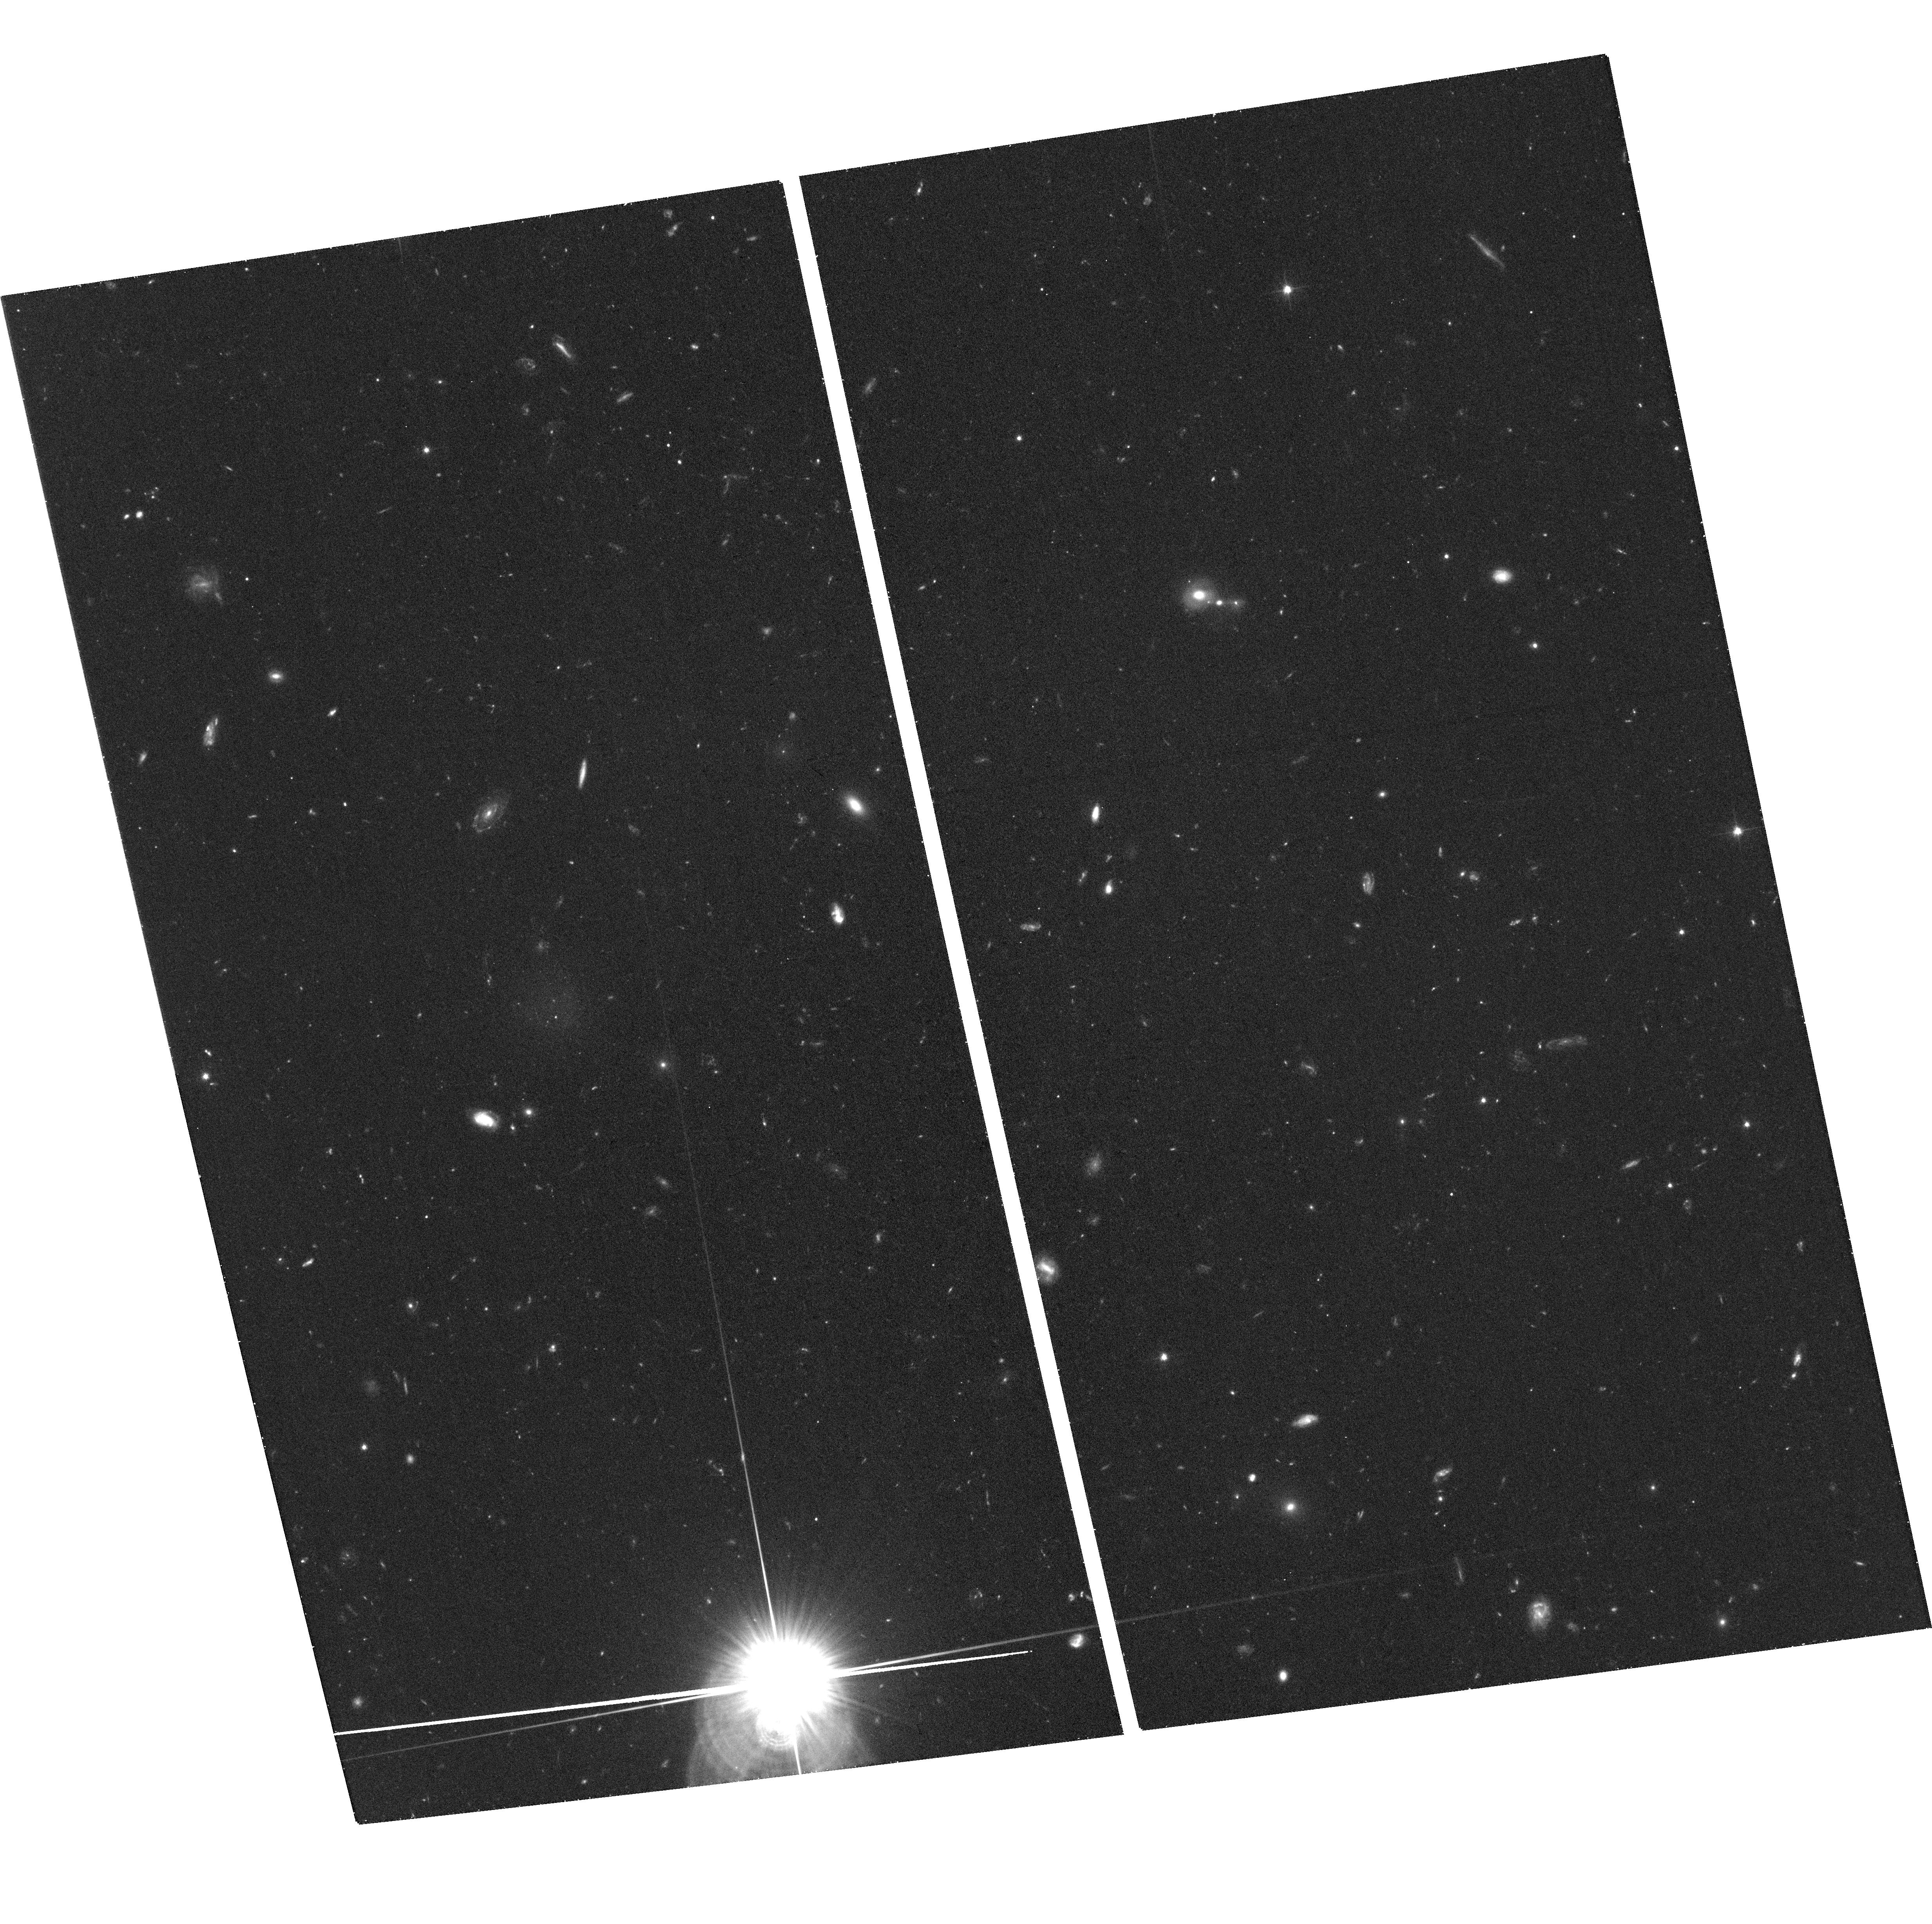
Target: DF22
Instrument: ACS/WFC
Filter: F606W
Exposure: 39 min
Observation ID: hst_14658_15_acs_wfc_f606w_jd9r15

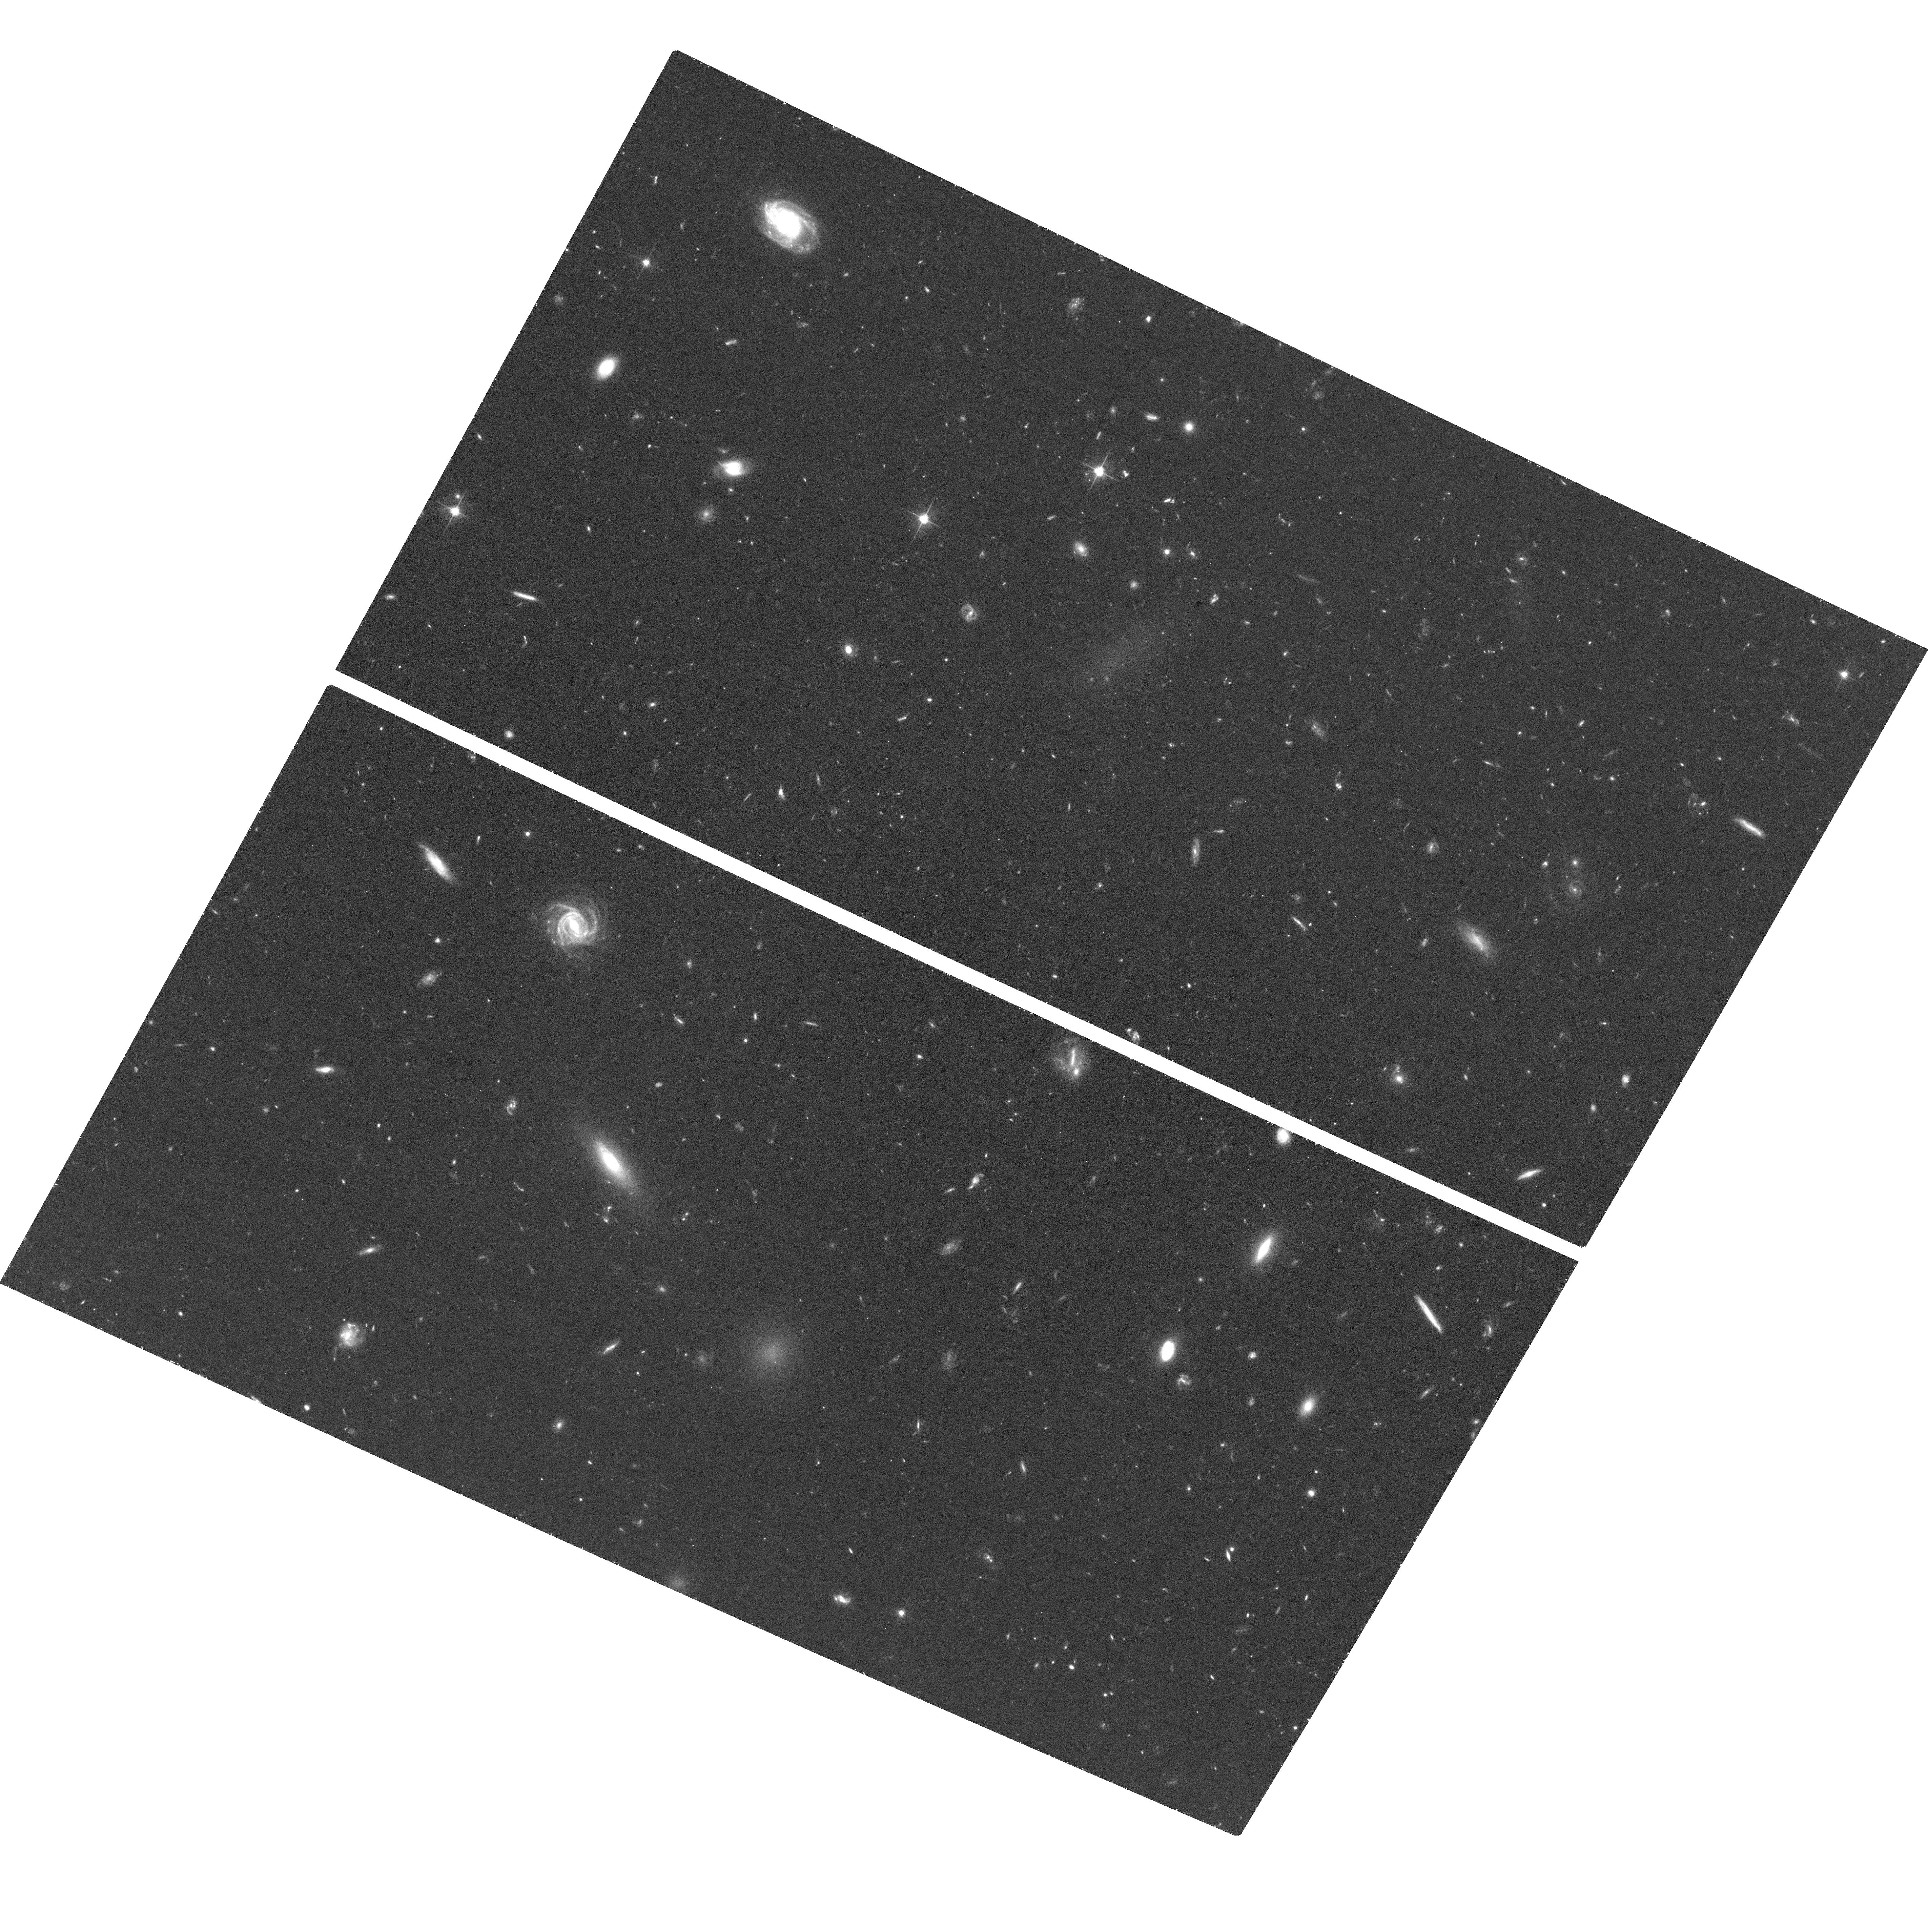
Target: DF6
Instrument: ACS/WFC
Filter: F606W
Exposure: 39 min
Observation ID: hst_14658_04_acs_wfc_f606w_jd9r04

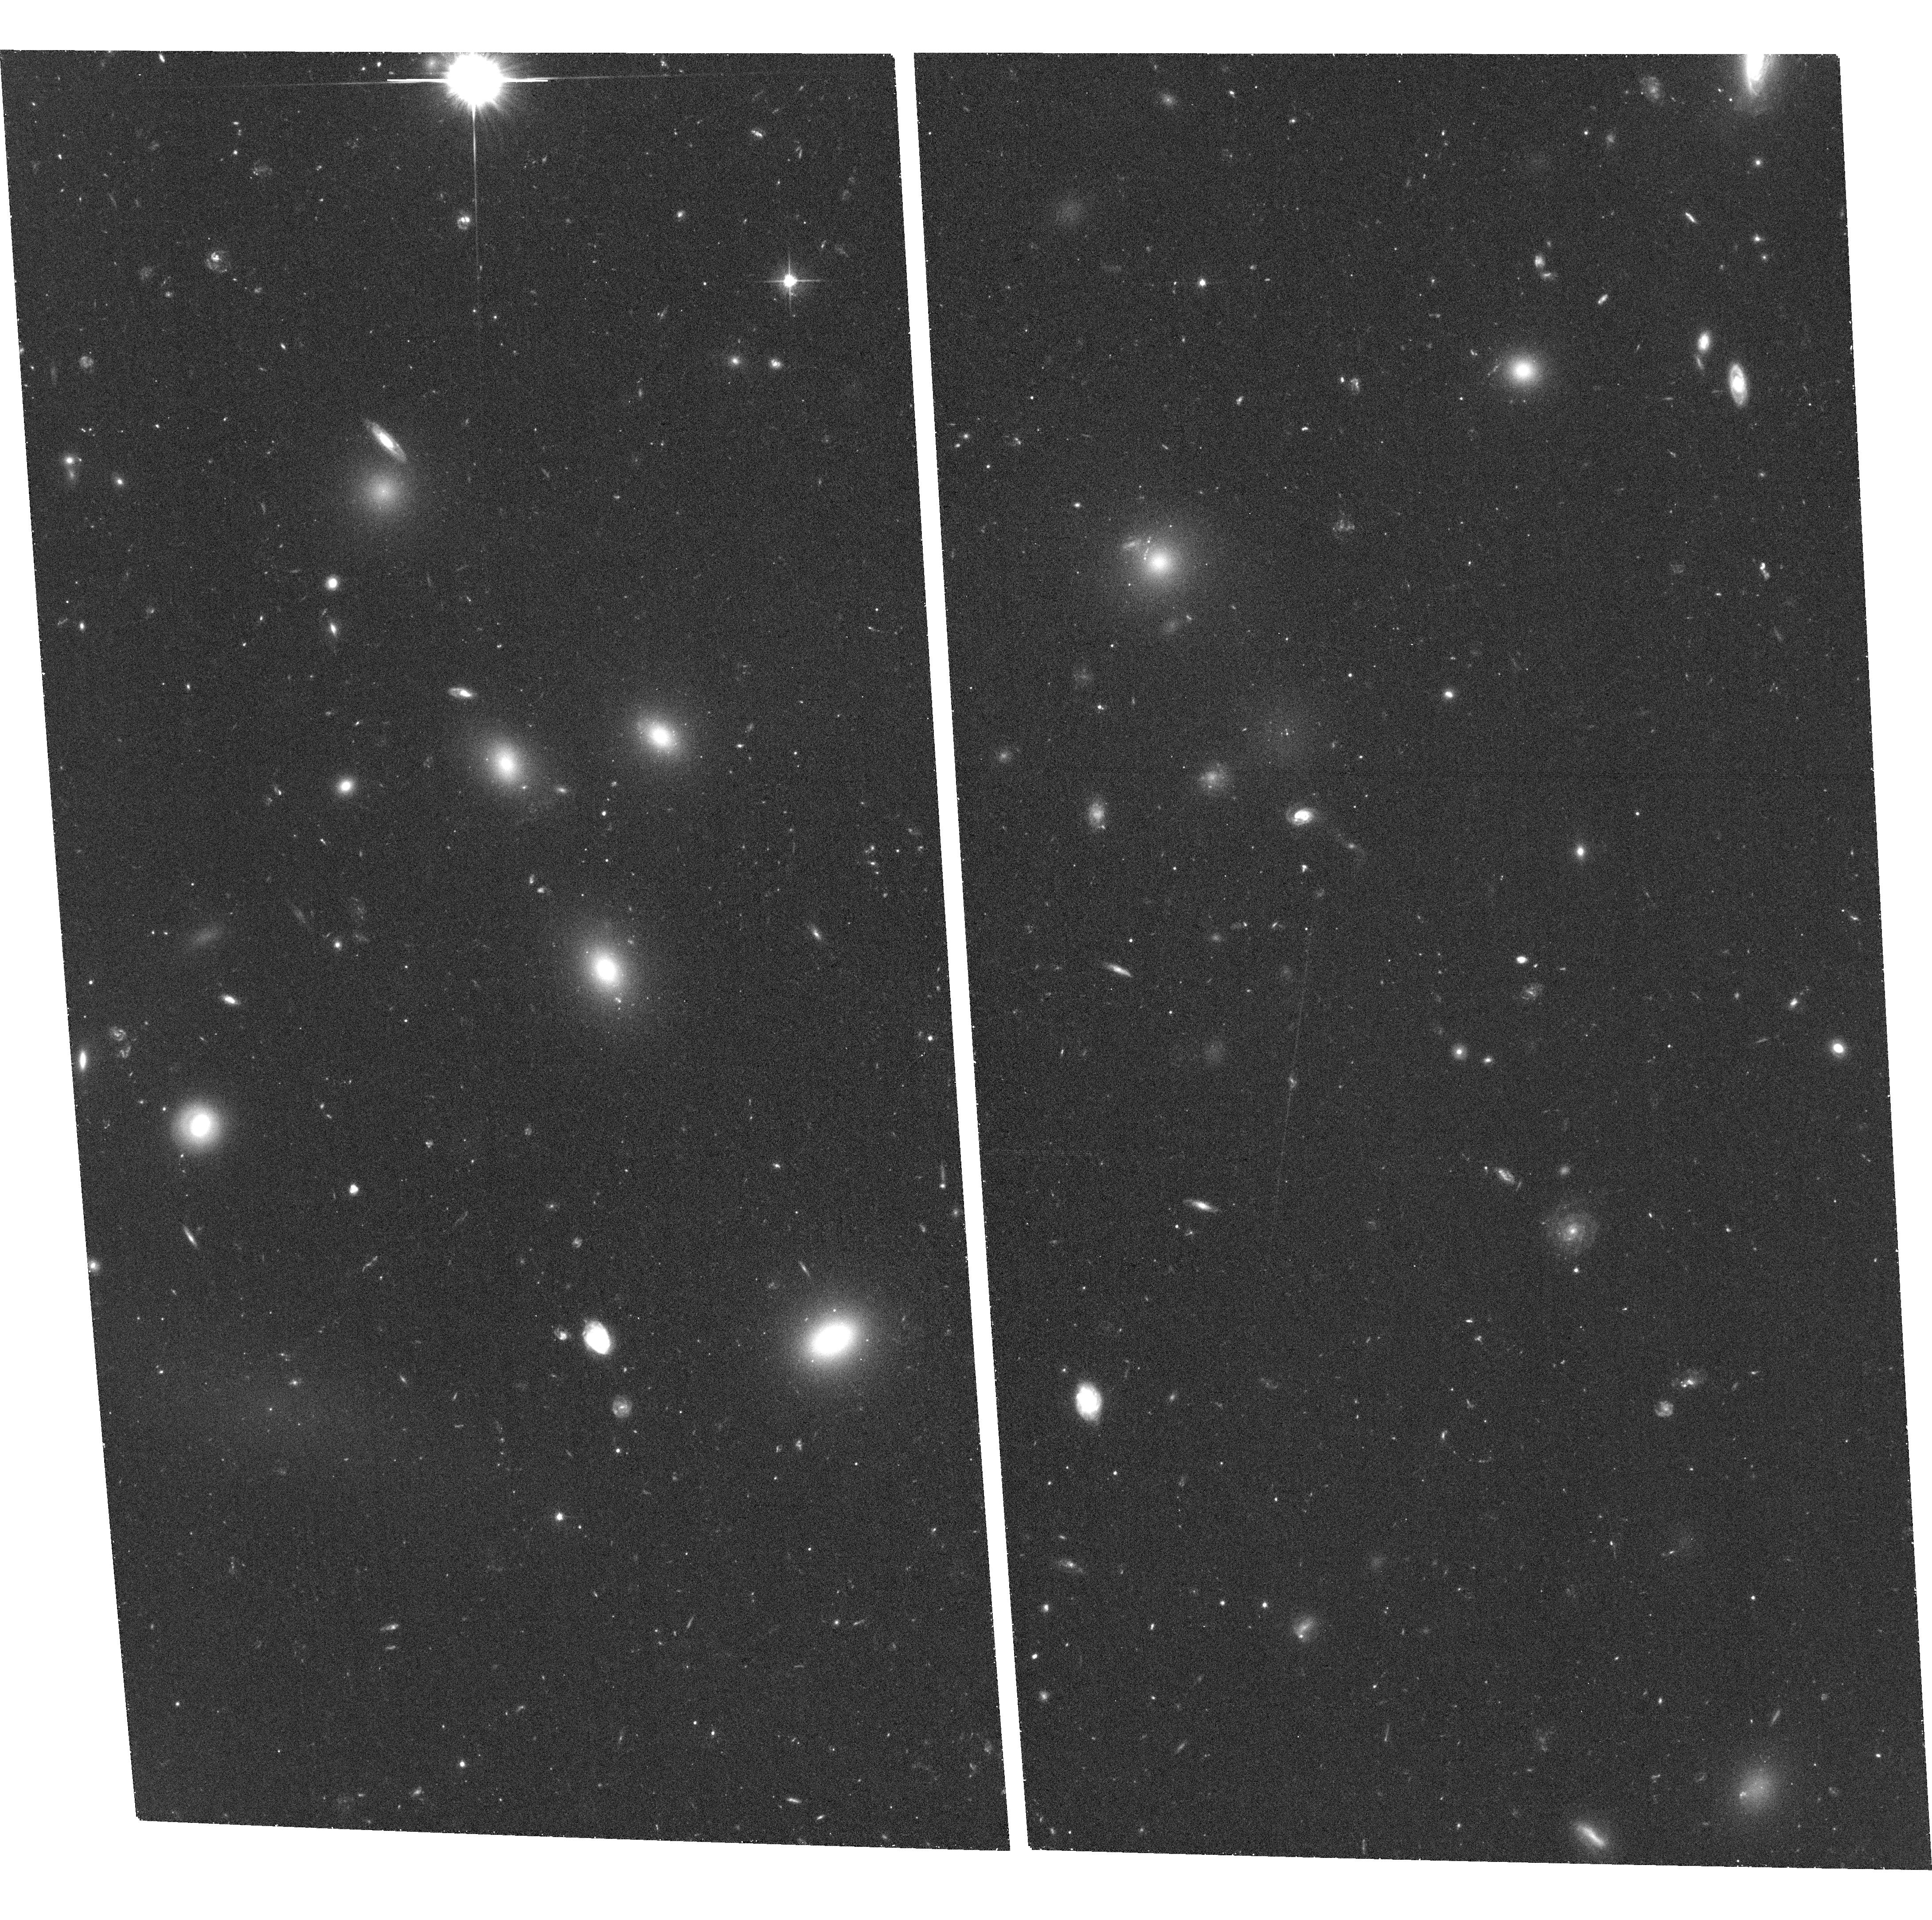
Target: DF14+15
Instrument: ACS/WFC
Filter: F606W
Exposure: 39 min
Observation ID: hst_14658_11_acs_wfc_f606w_jd9r11

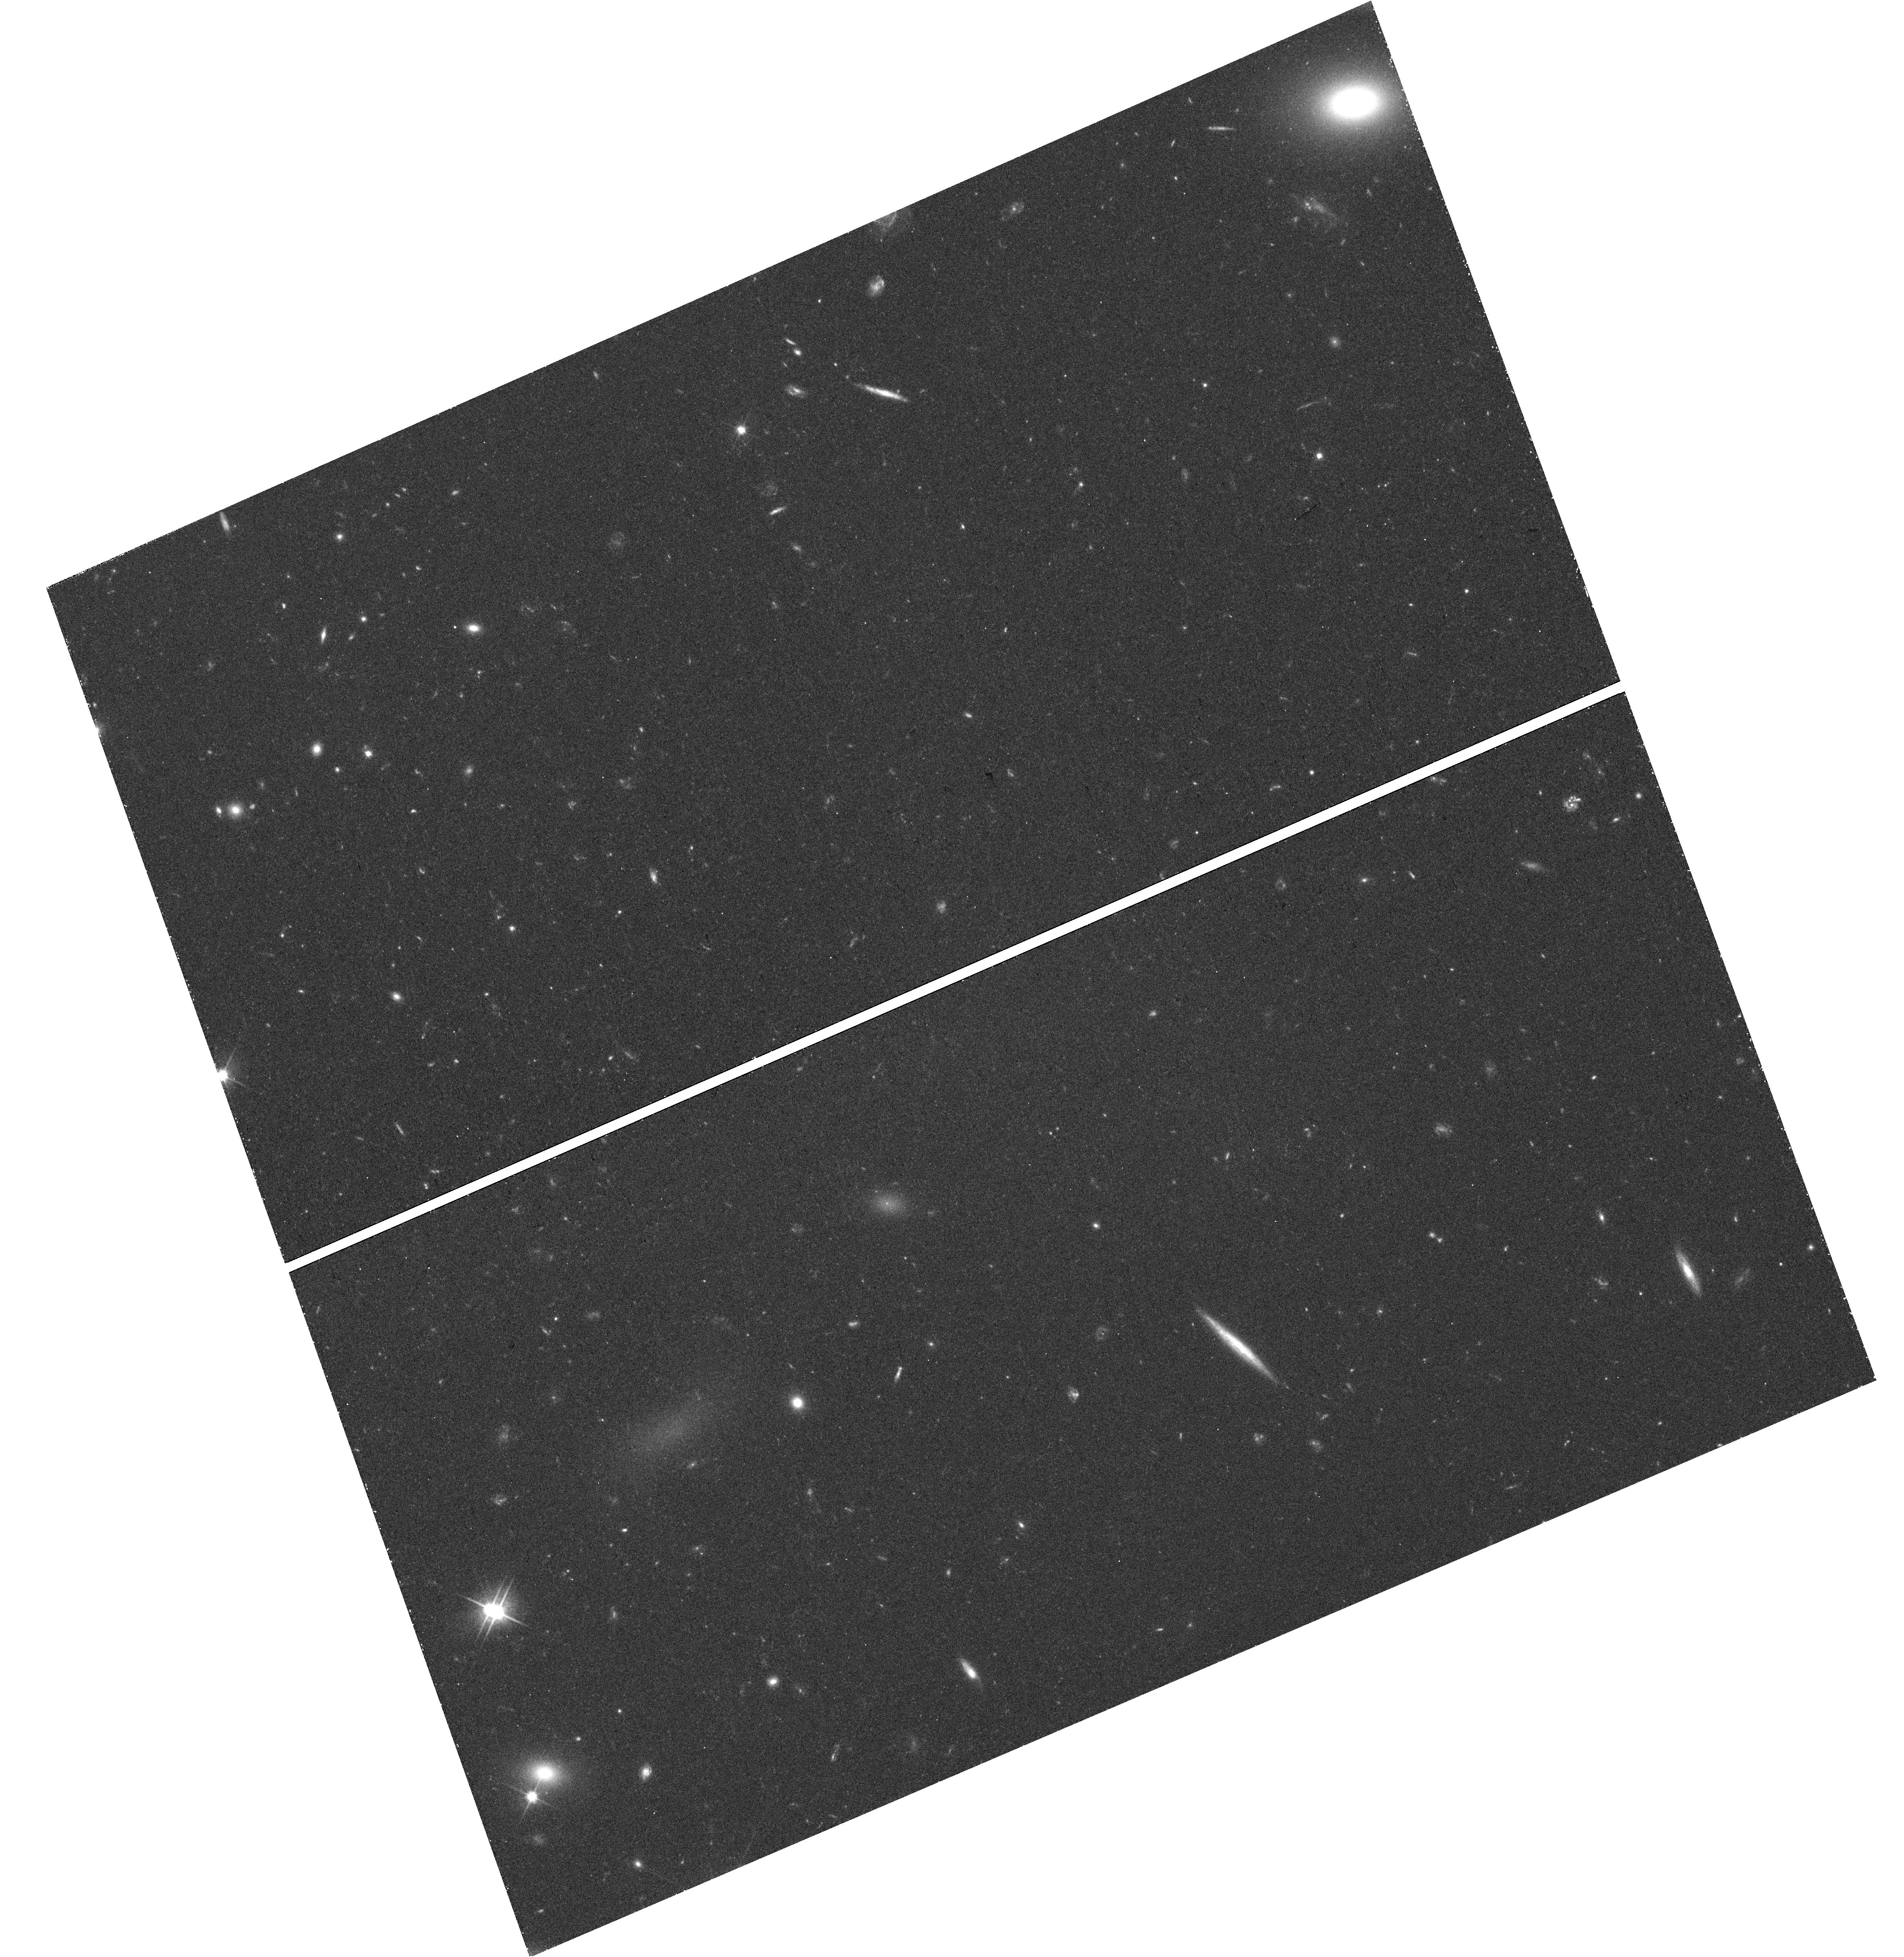
Target: DF40
Instrument: WFC3/UVIS
Filter: F606W
Exposure: 41 min
Observation ID: hst_14658_23_wfc3_uvis_f606w_id9r23

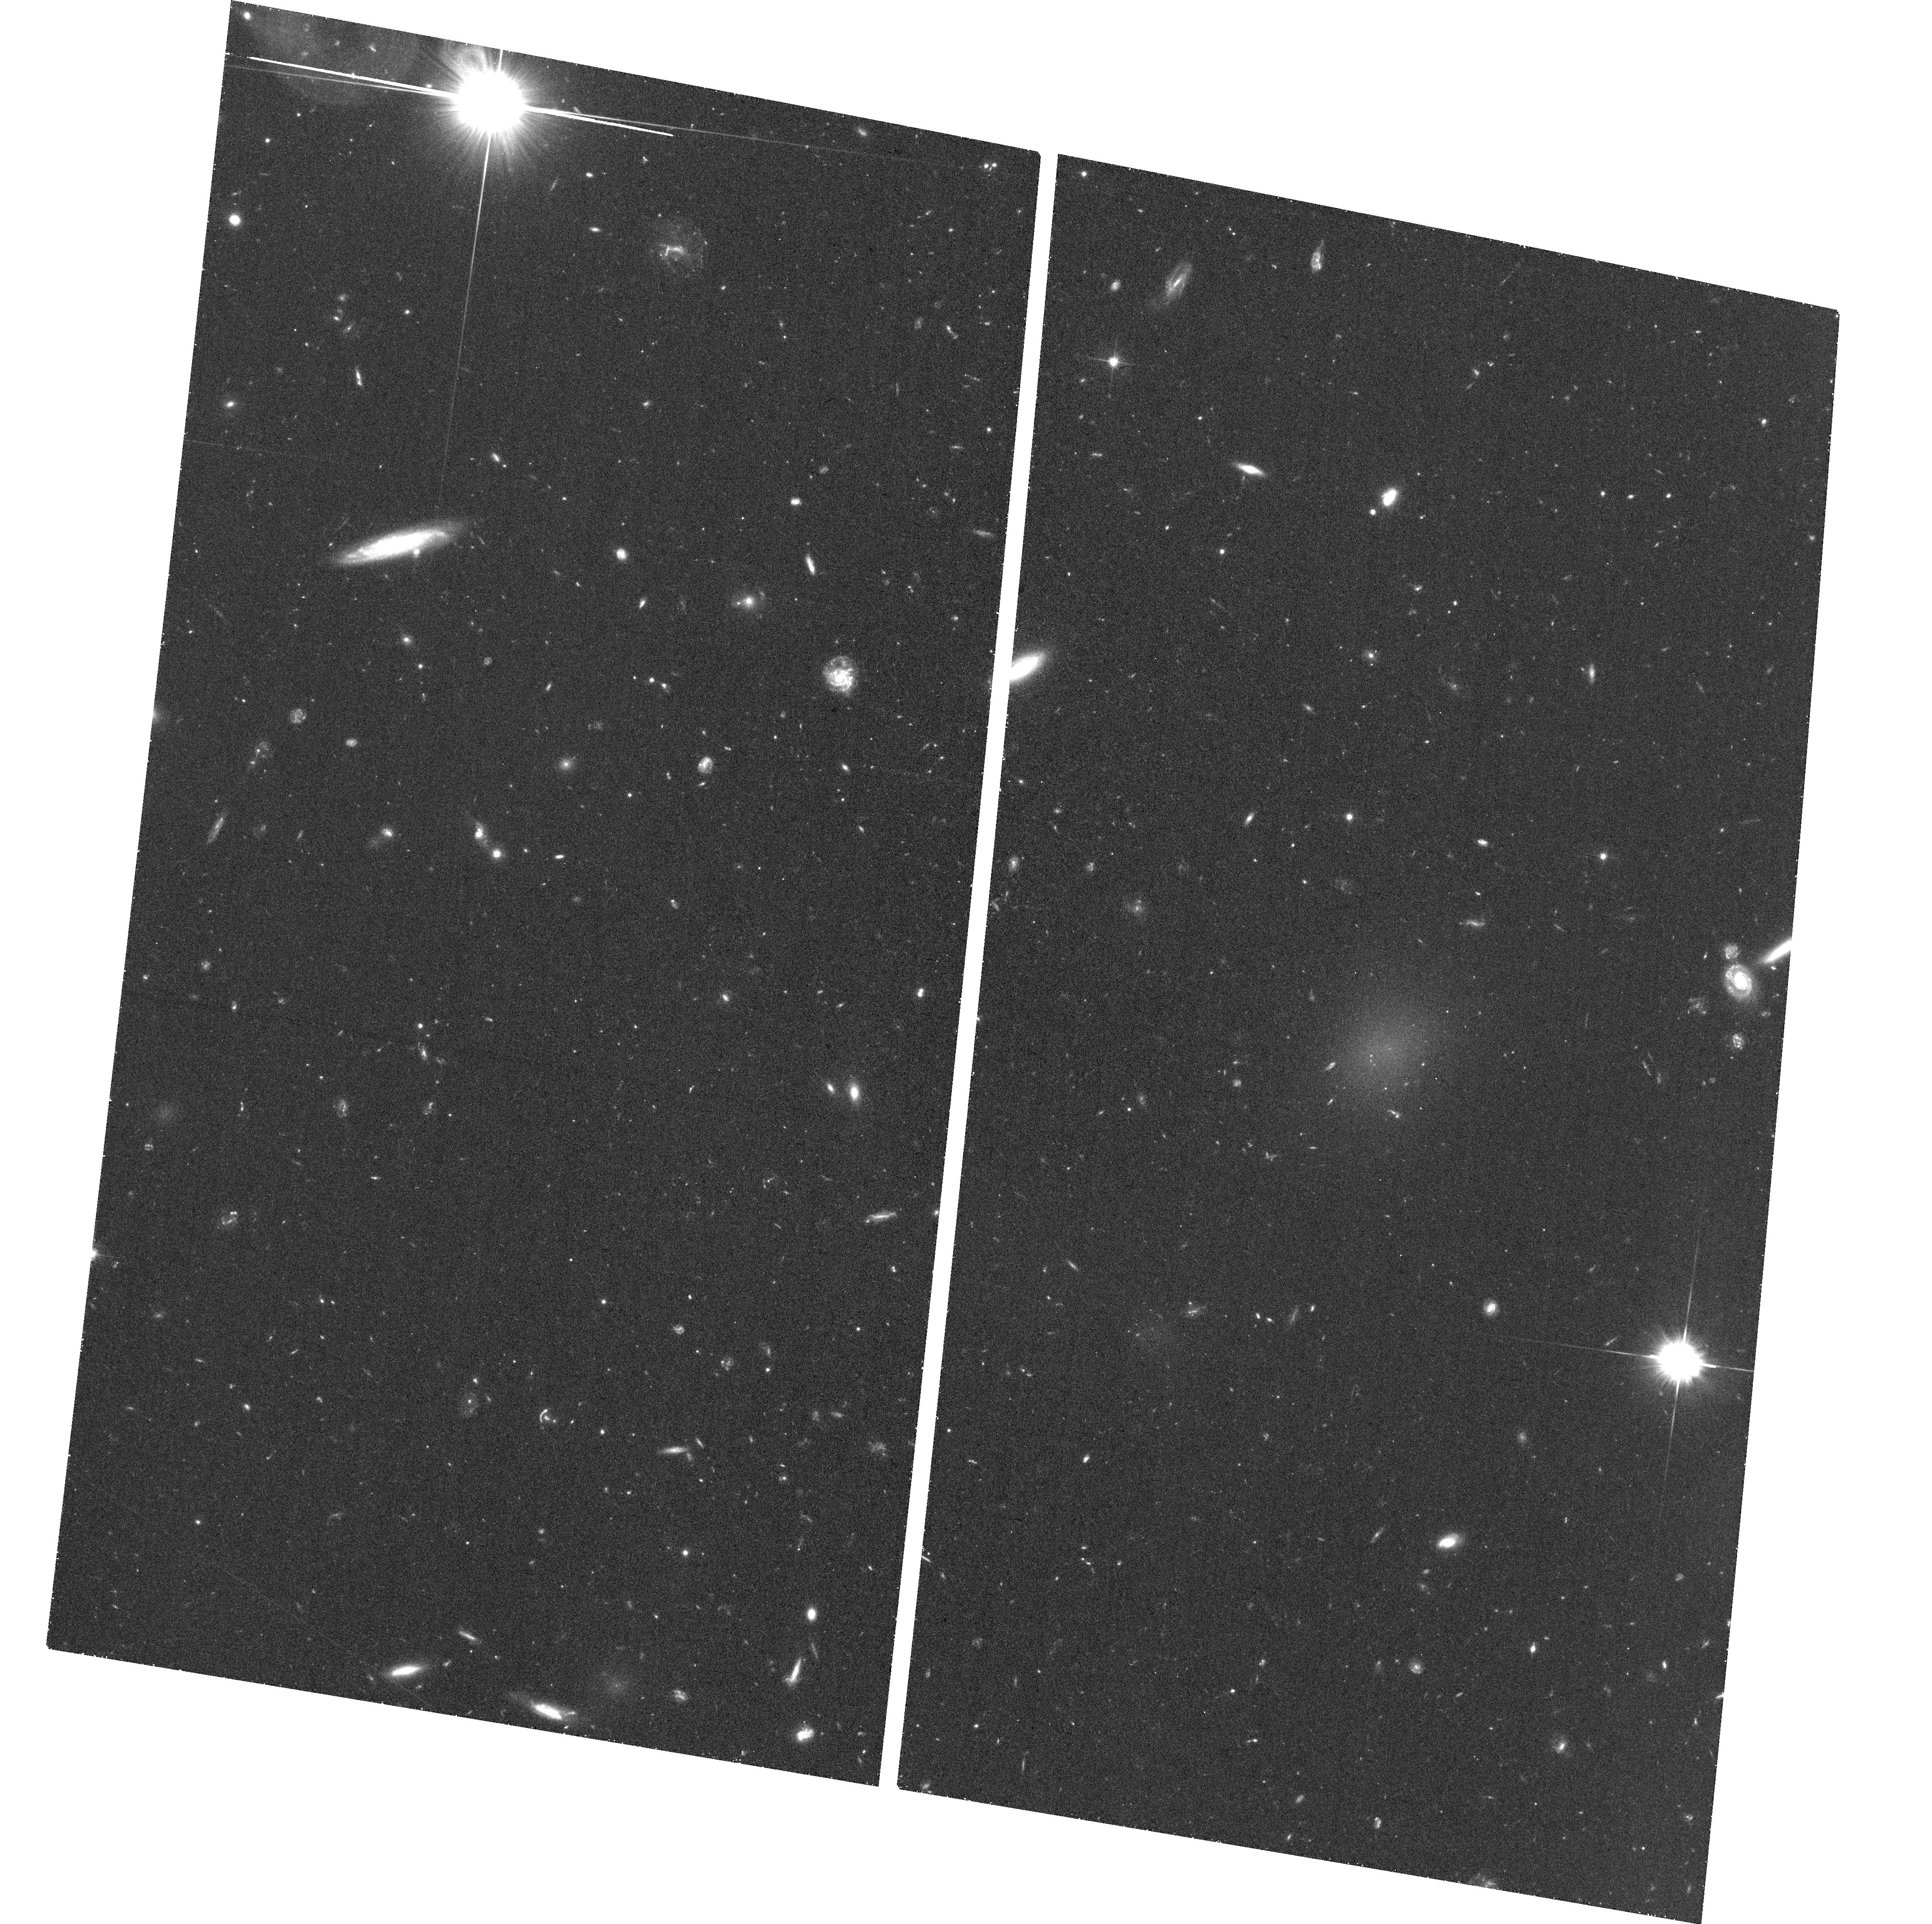
Target: DF7
Instrument: ACS/WFC
Filter: F606W
Exposure: 39 min
Observation ID: hst_14658_05_acs_wfc_f606w_jd9r05

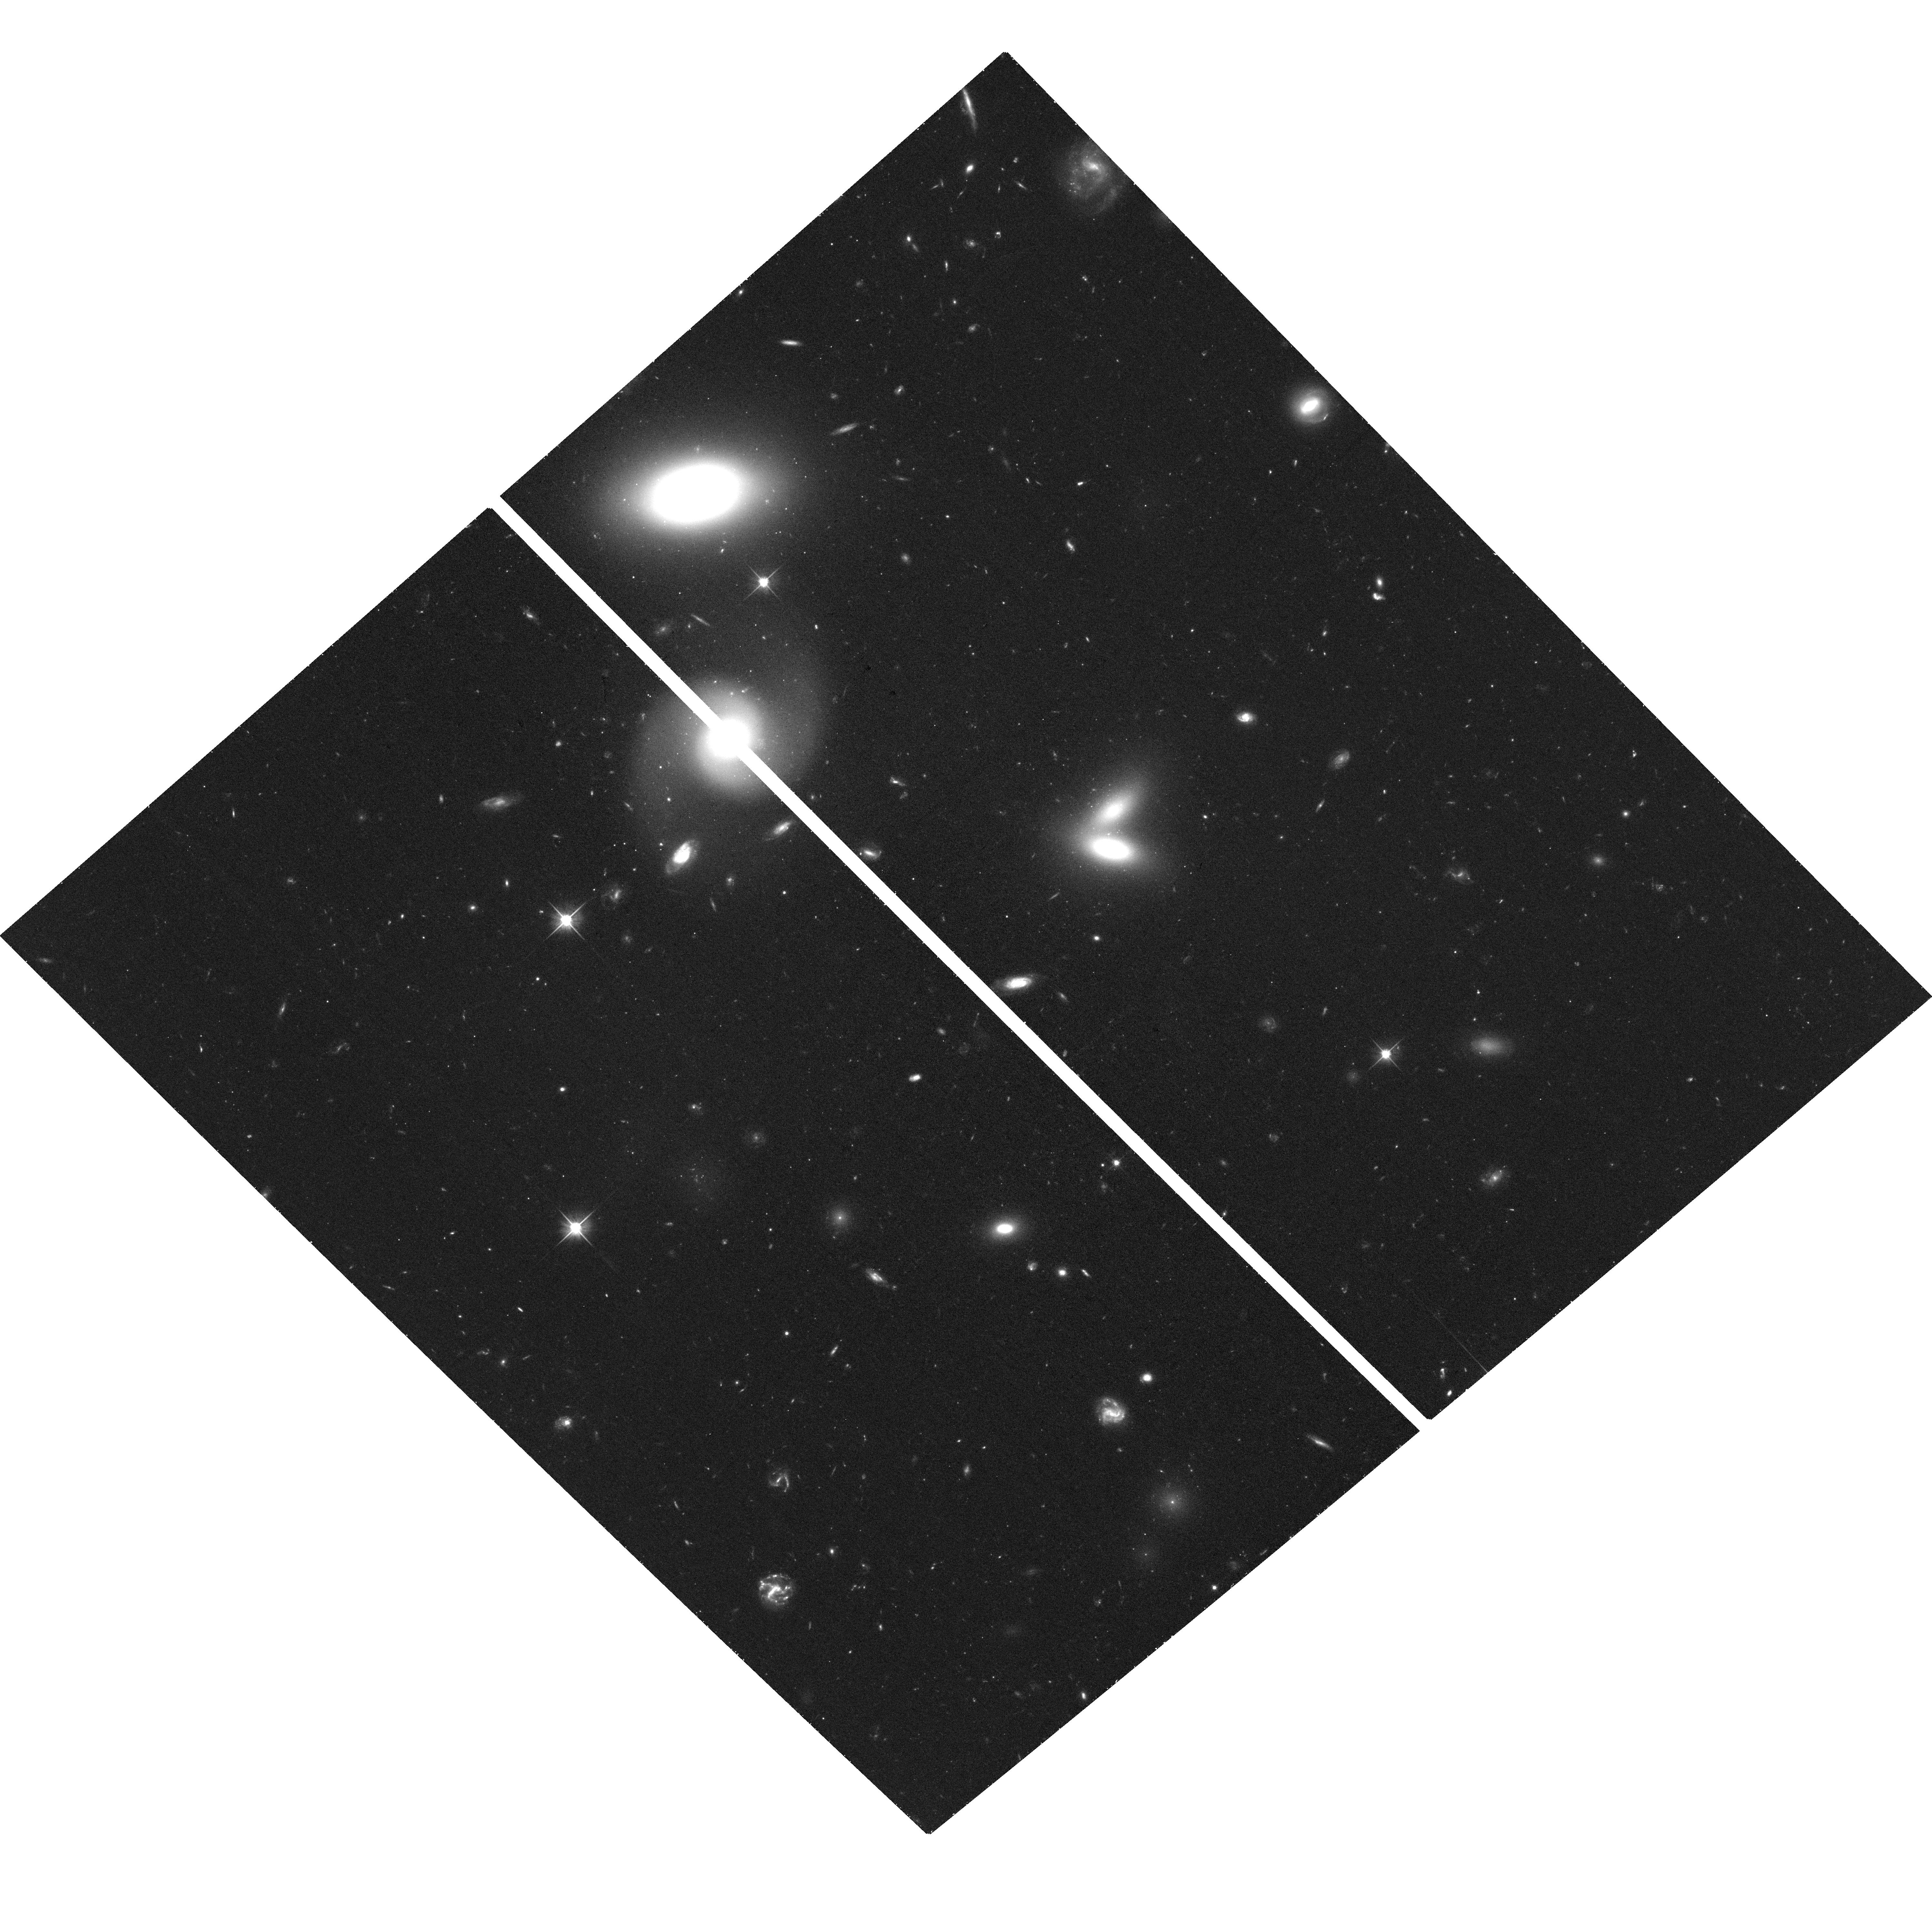
Target: DF12
Instrument: ACS/WFC
Filter: F606W
Exposure: 39 min
Observation ID: hst_14658_09_acs_wfc_f606w_jd9r09

Massive Star Clusters and the Origin of Ultra-Diffuse Galaxies (PI: Peng, Eric W.)

Observations of nearby galaxy clusters at low surface brightness have identified galaxies with low luminosities, but sizes as large as the Milky Way. These so-called ``ultra-diffuse galaxies'' (UDGs) mange to survive in dense environments like the Coma cluster despite having very low stellar mass densities, suggesting that they may be extremely dark matter-dominated. While some have suggested that they are ``failed L* galaxies'', others contend that UDGs are consistent with the high spin tail of the dwarf galaxy halo angular momentum distribution. The recent discovery of globular clusters (GCs) in three UDGs has shed light on the nature of UDGs, but also raised new questions. Total mass estimates inferred from GC numbers and kinematics show that these galaxies have very high mass-to-light ratios (M/L>1000), and point to very inefficient star formation. The existence of GCs, however, requires that these galaxies must have at one point had an intense and efficient starburst. This conundrum is amplified by the presence of a nuclear star cluster in two UDGs, but not in others. Further investigating the stellar populations of UDGs, e.g., through integrated spectroscopy, is challenging due to their low surface brightness. Observing their star cluster populations with HST, however, is comparatively easy, and provides key information on the total masses and star formation histories of these newly identified class of galaxy. We propose to use ACS/WFC and WFC3/UVIS to survey 36 Coma cluster UDGs for globular and nuclear star clusters. Our program will be the first systematic search for star clusters in a large sample of ultra-diffuse galaxies.